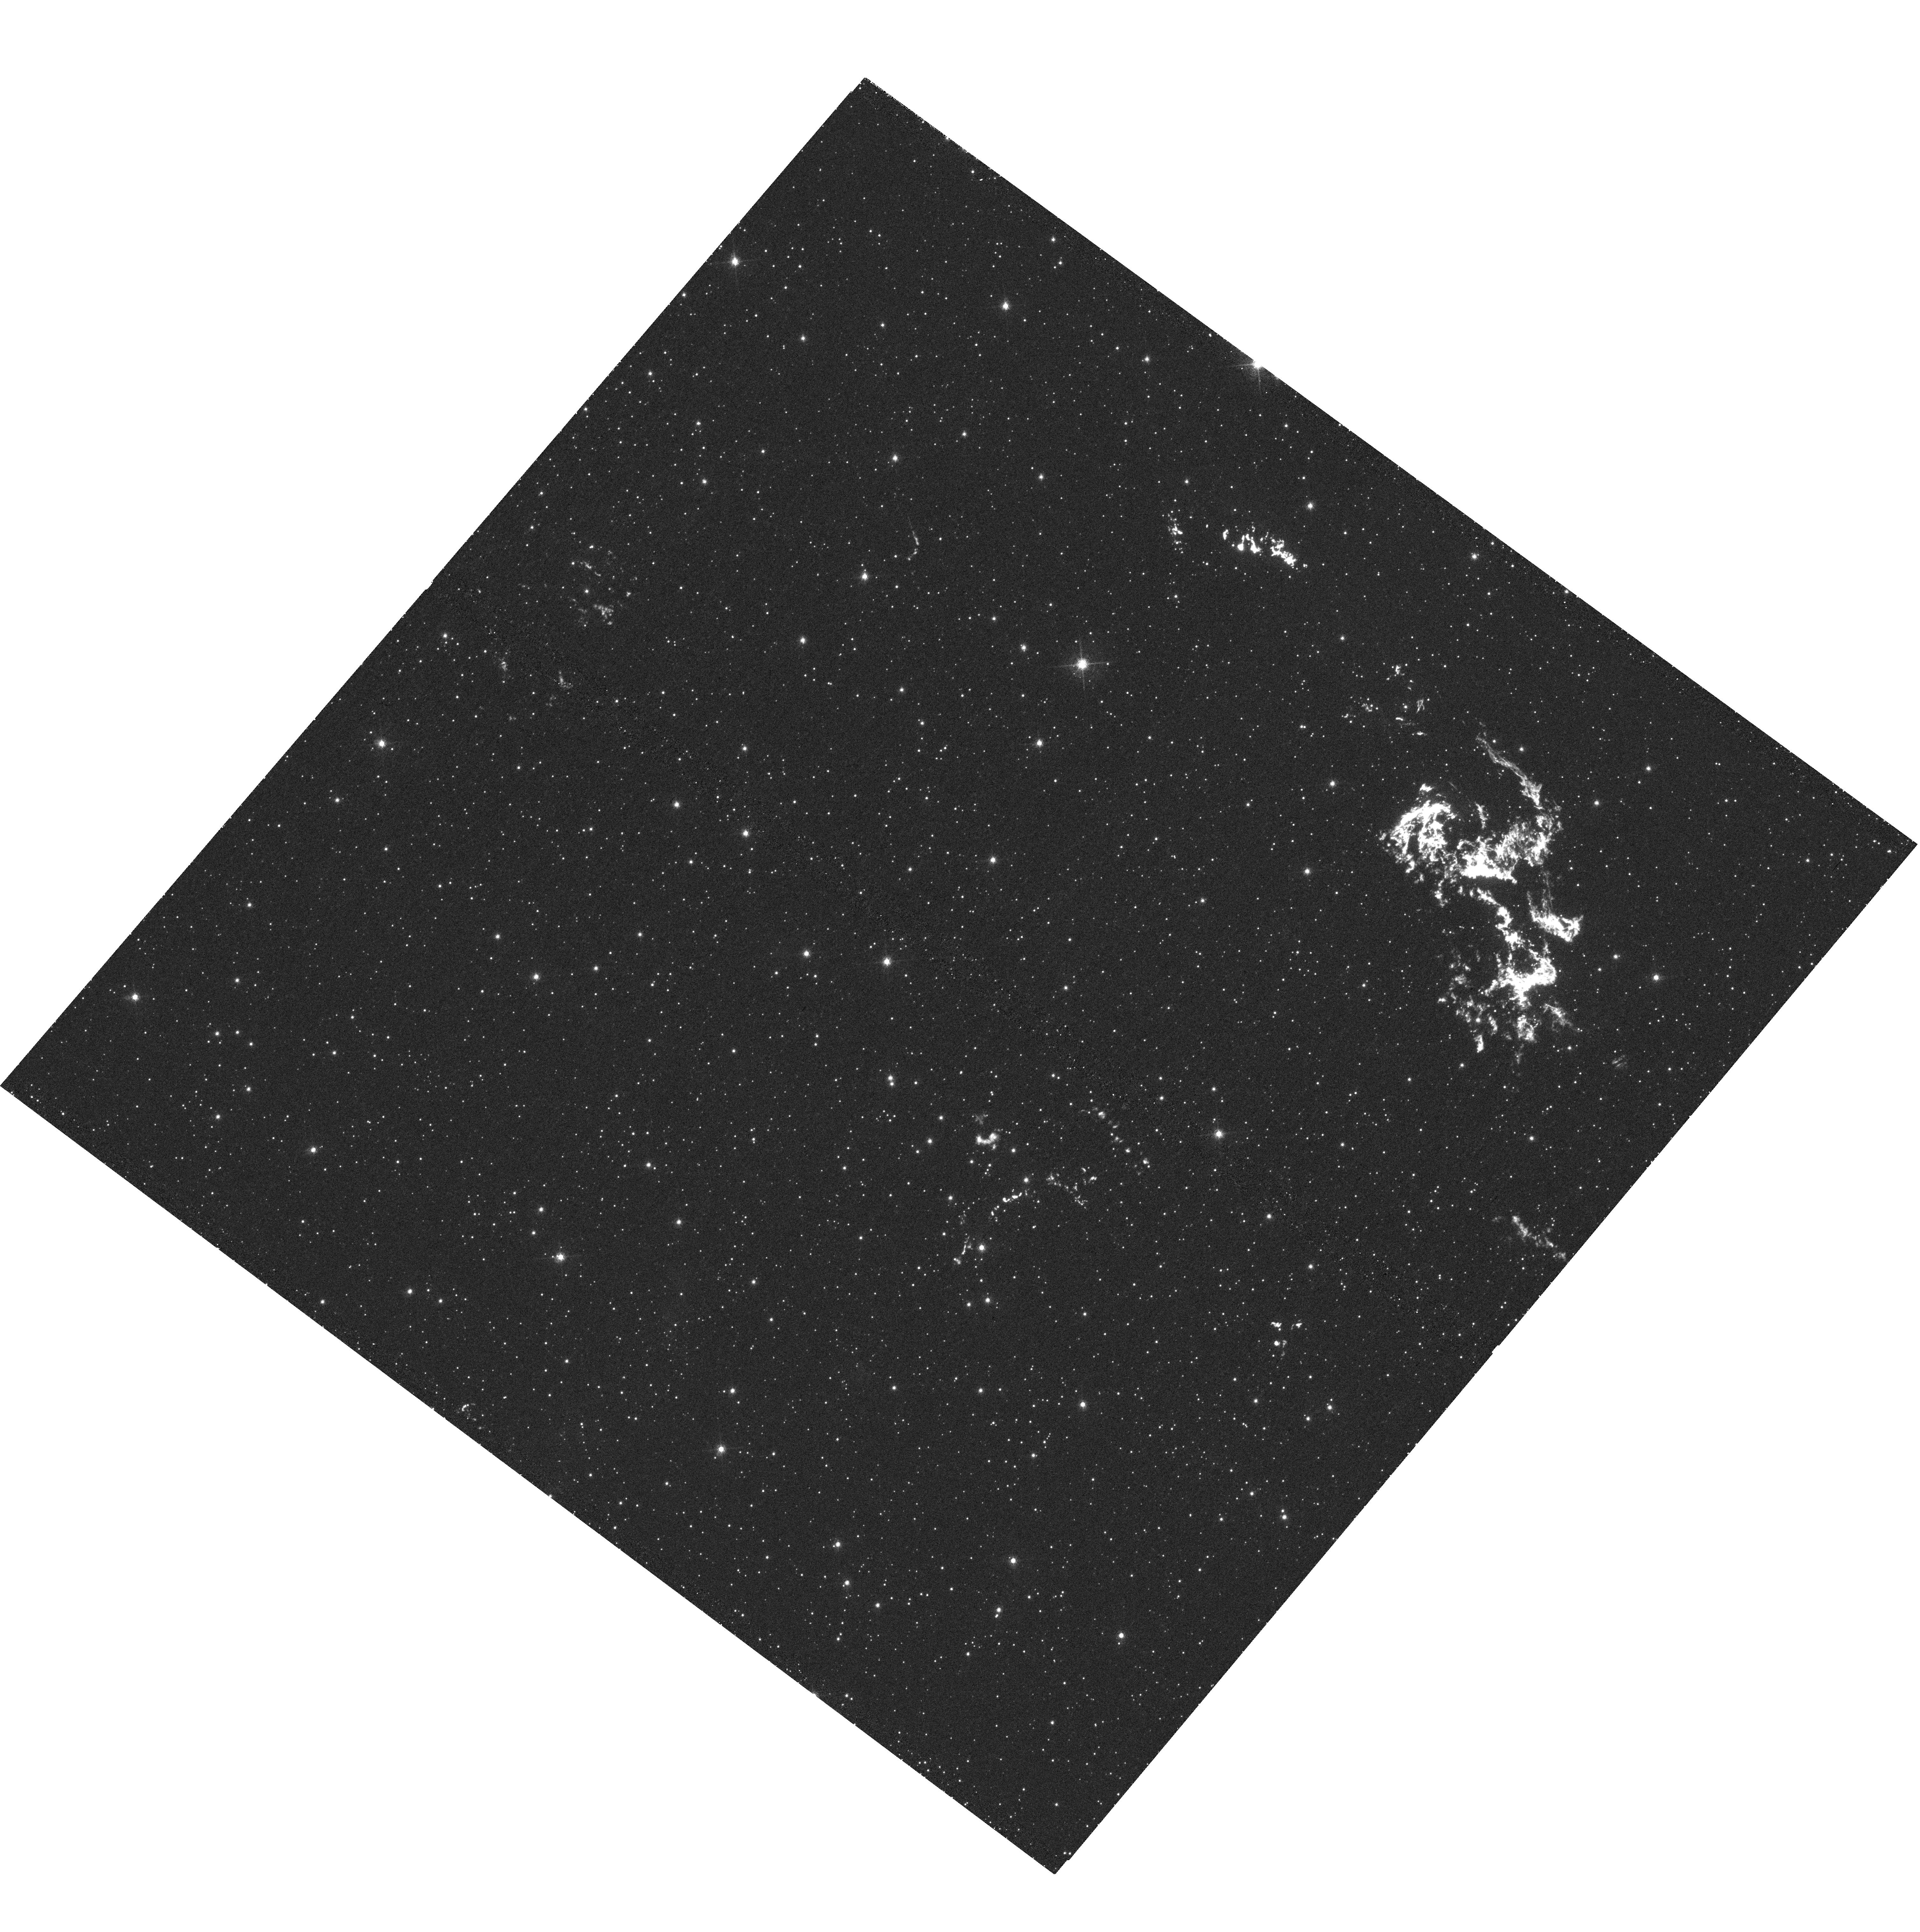
Target: KEPLER-1
Instrument: WFC3/UVIS
Filter: F658N
Exposure: 1.1 h
Observation ID: hst_12885_02_wfc3_uvis_f658n_ibzs02

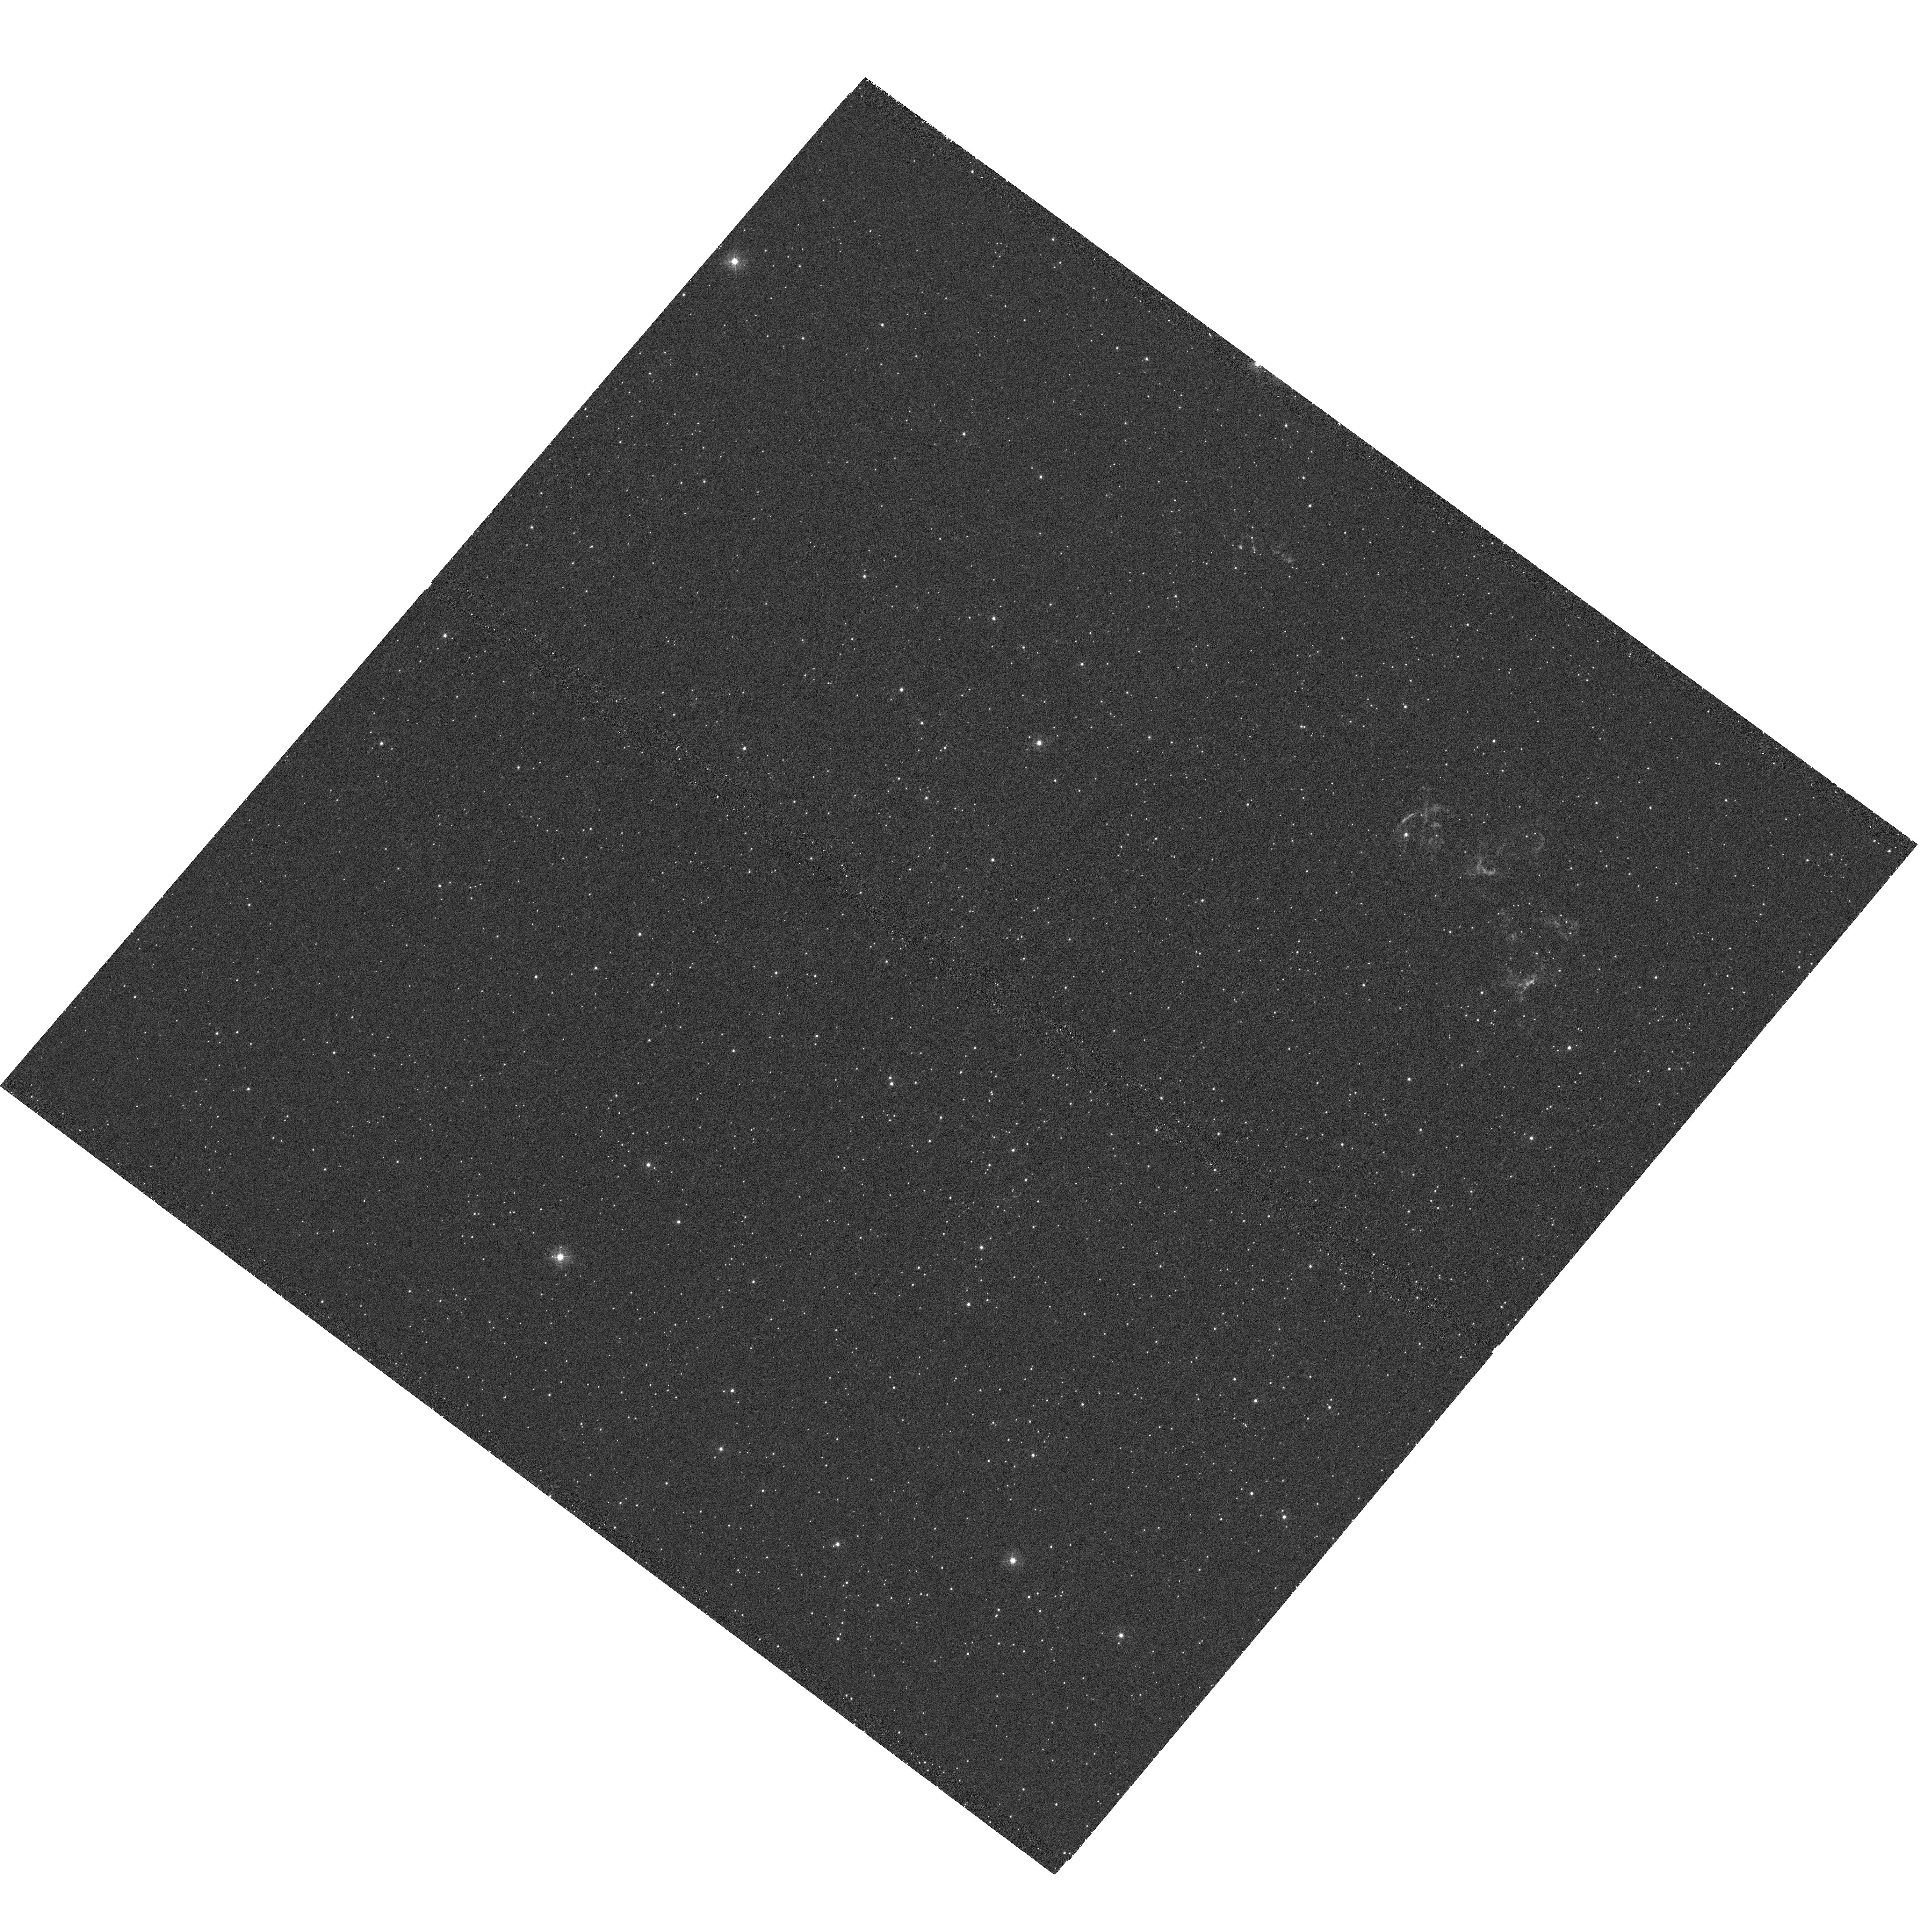
Target: KEPLER-1
Instrument: WFC3/UVIS
Filter: F336W
Exposure: 51 min
Observation ID: hst_12885_03_wfc3_uvis_f336w_ibzs03

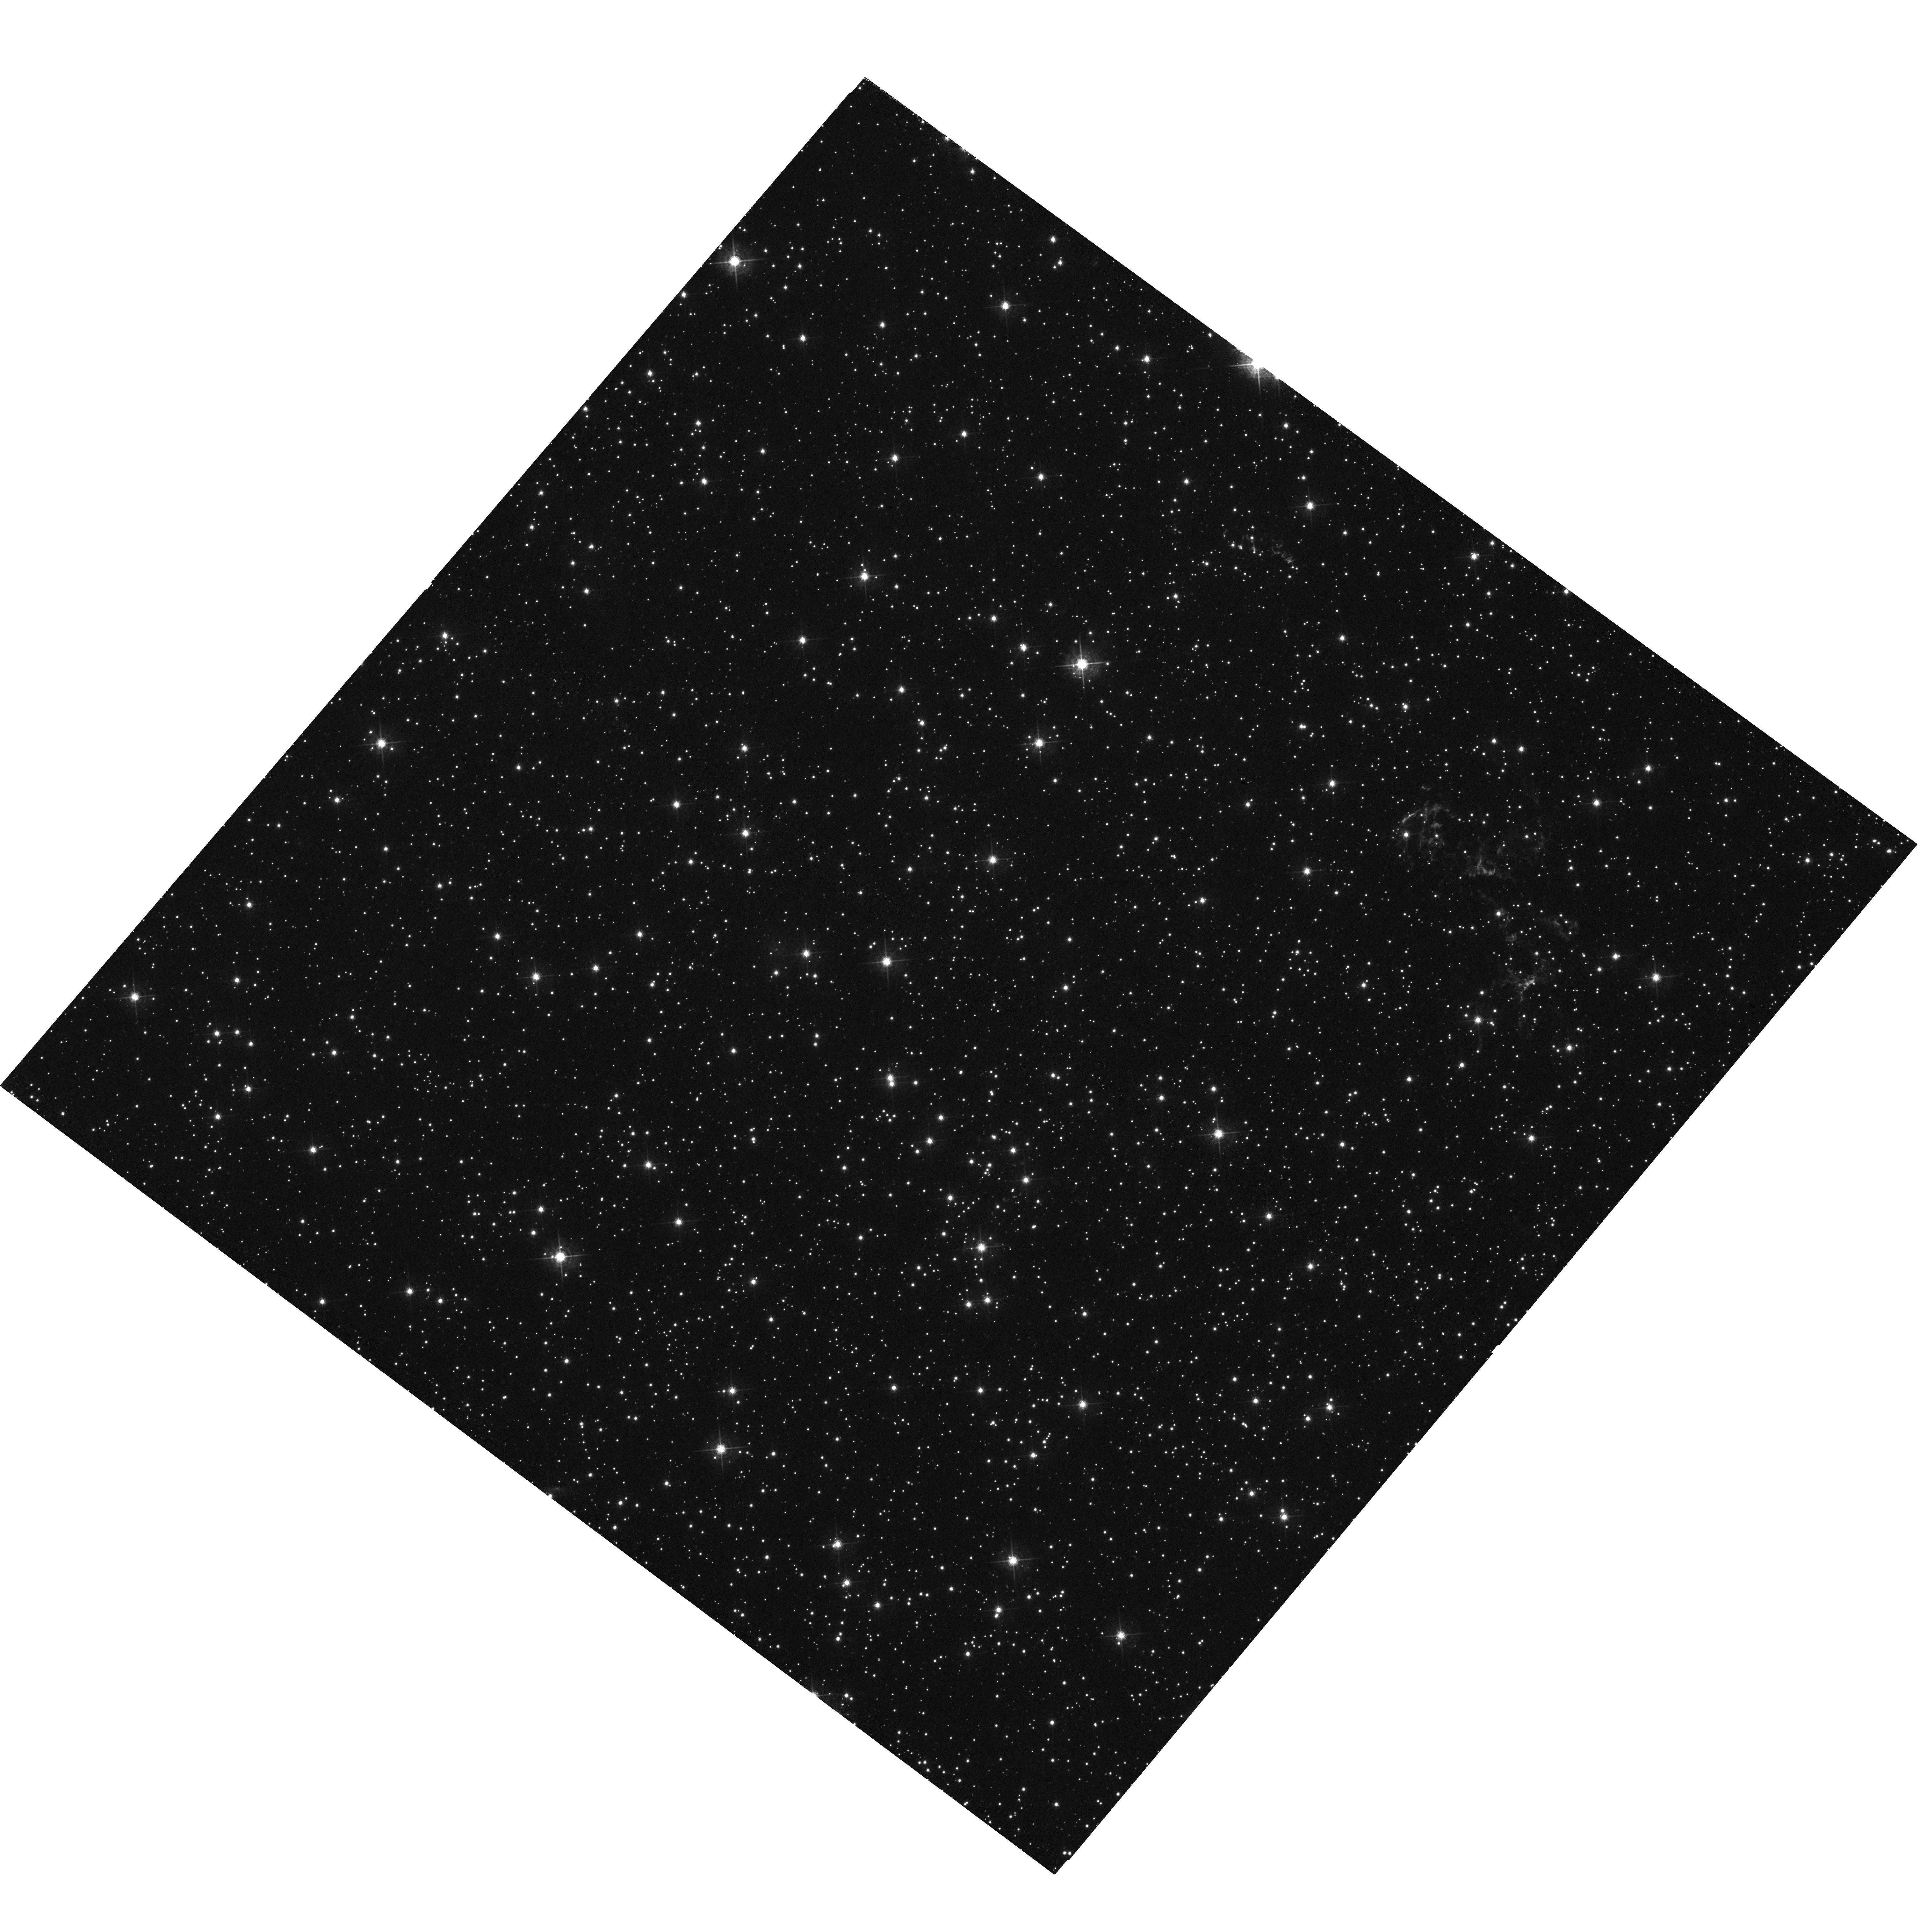
Target: KEPLER-1
Instrument: WFC3/UVIS
Filter: F547M
Exposure: 31 min
Observation ID: hst_12885_03_wfc3_uvis_f547m_ibzs03

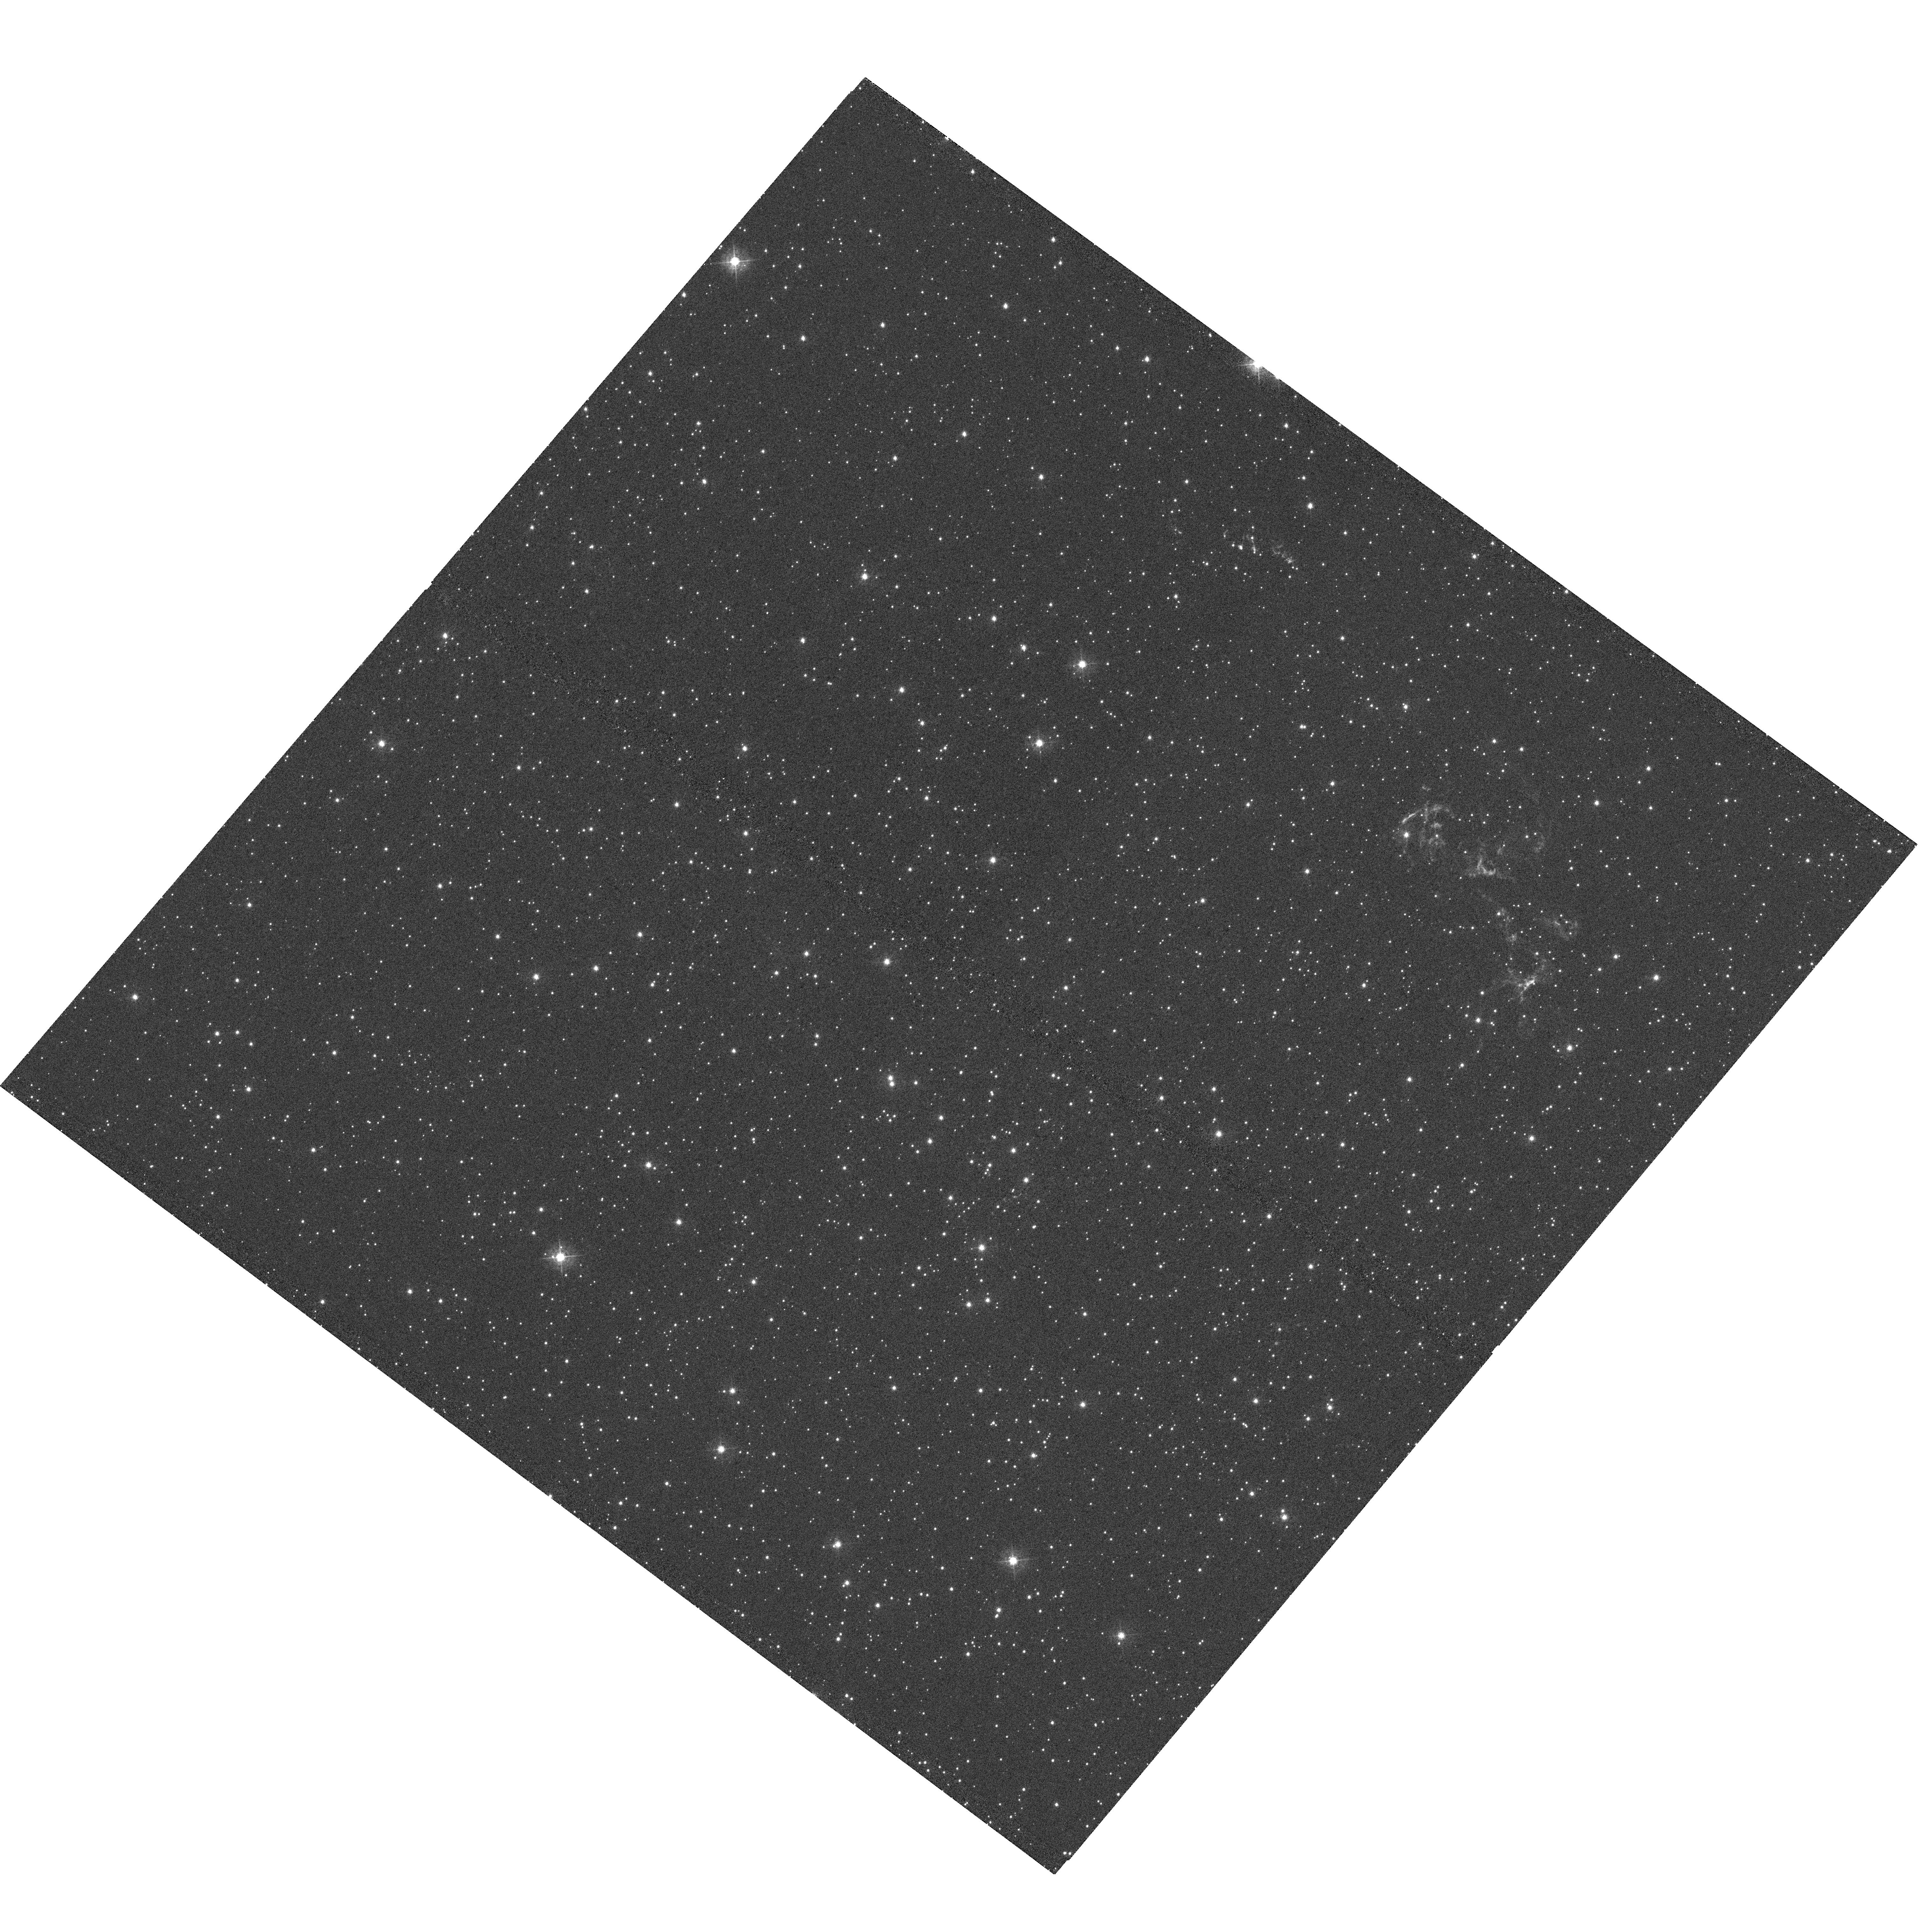
Target: KEPLER-1
Instrument: WFC3/UVIS
Filter: F438W
Exposure: 18 min
Observation ID: hst_12885_02_wfc3_uvis_f438w_ibzs02

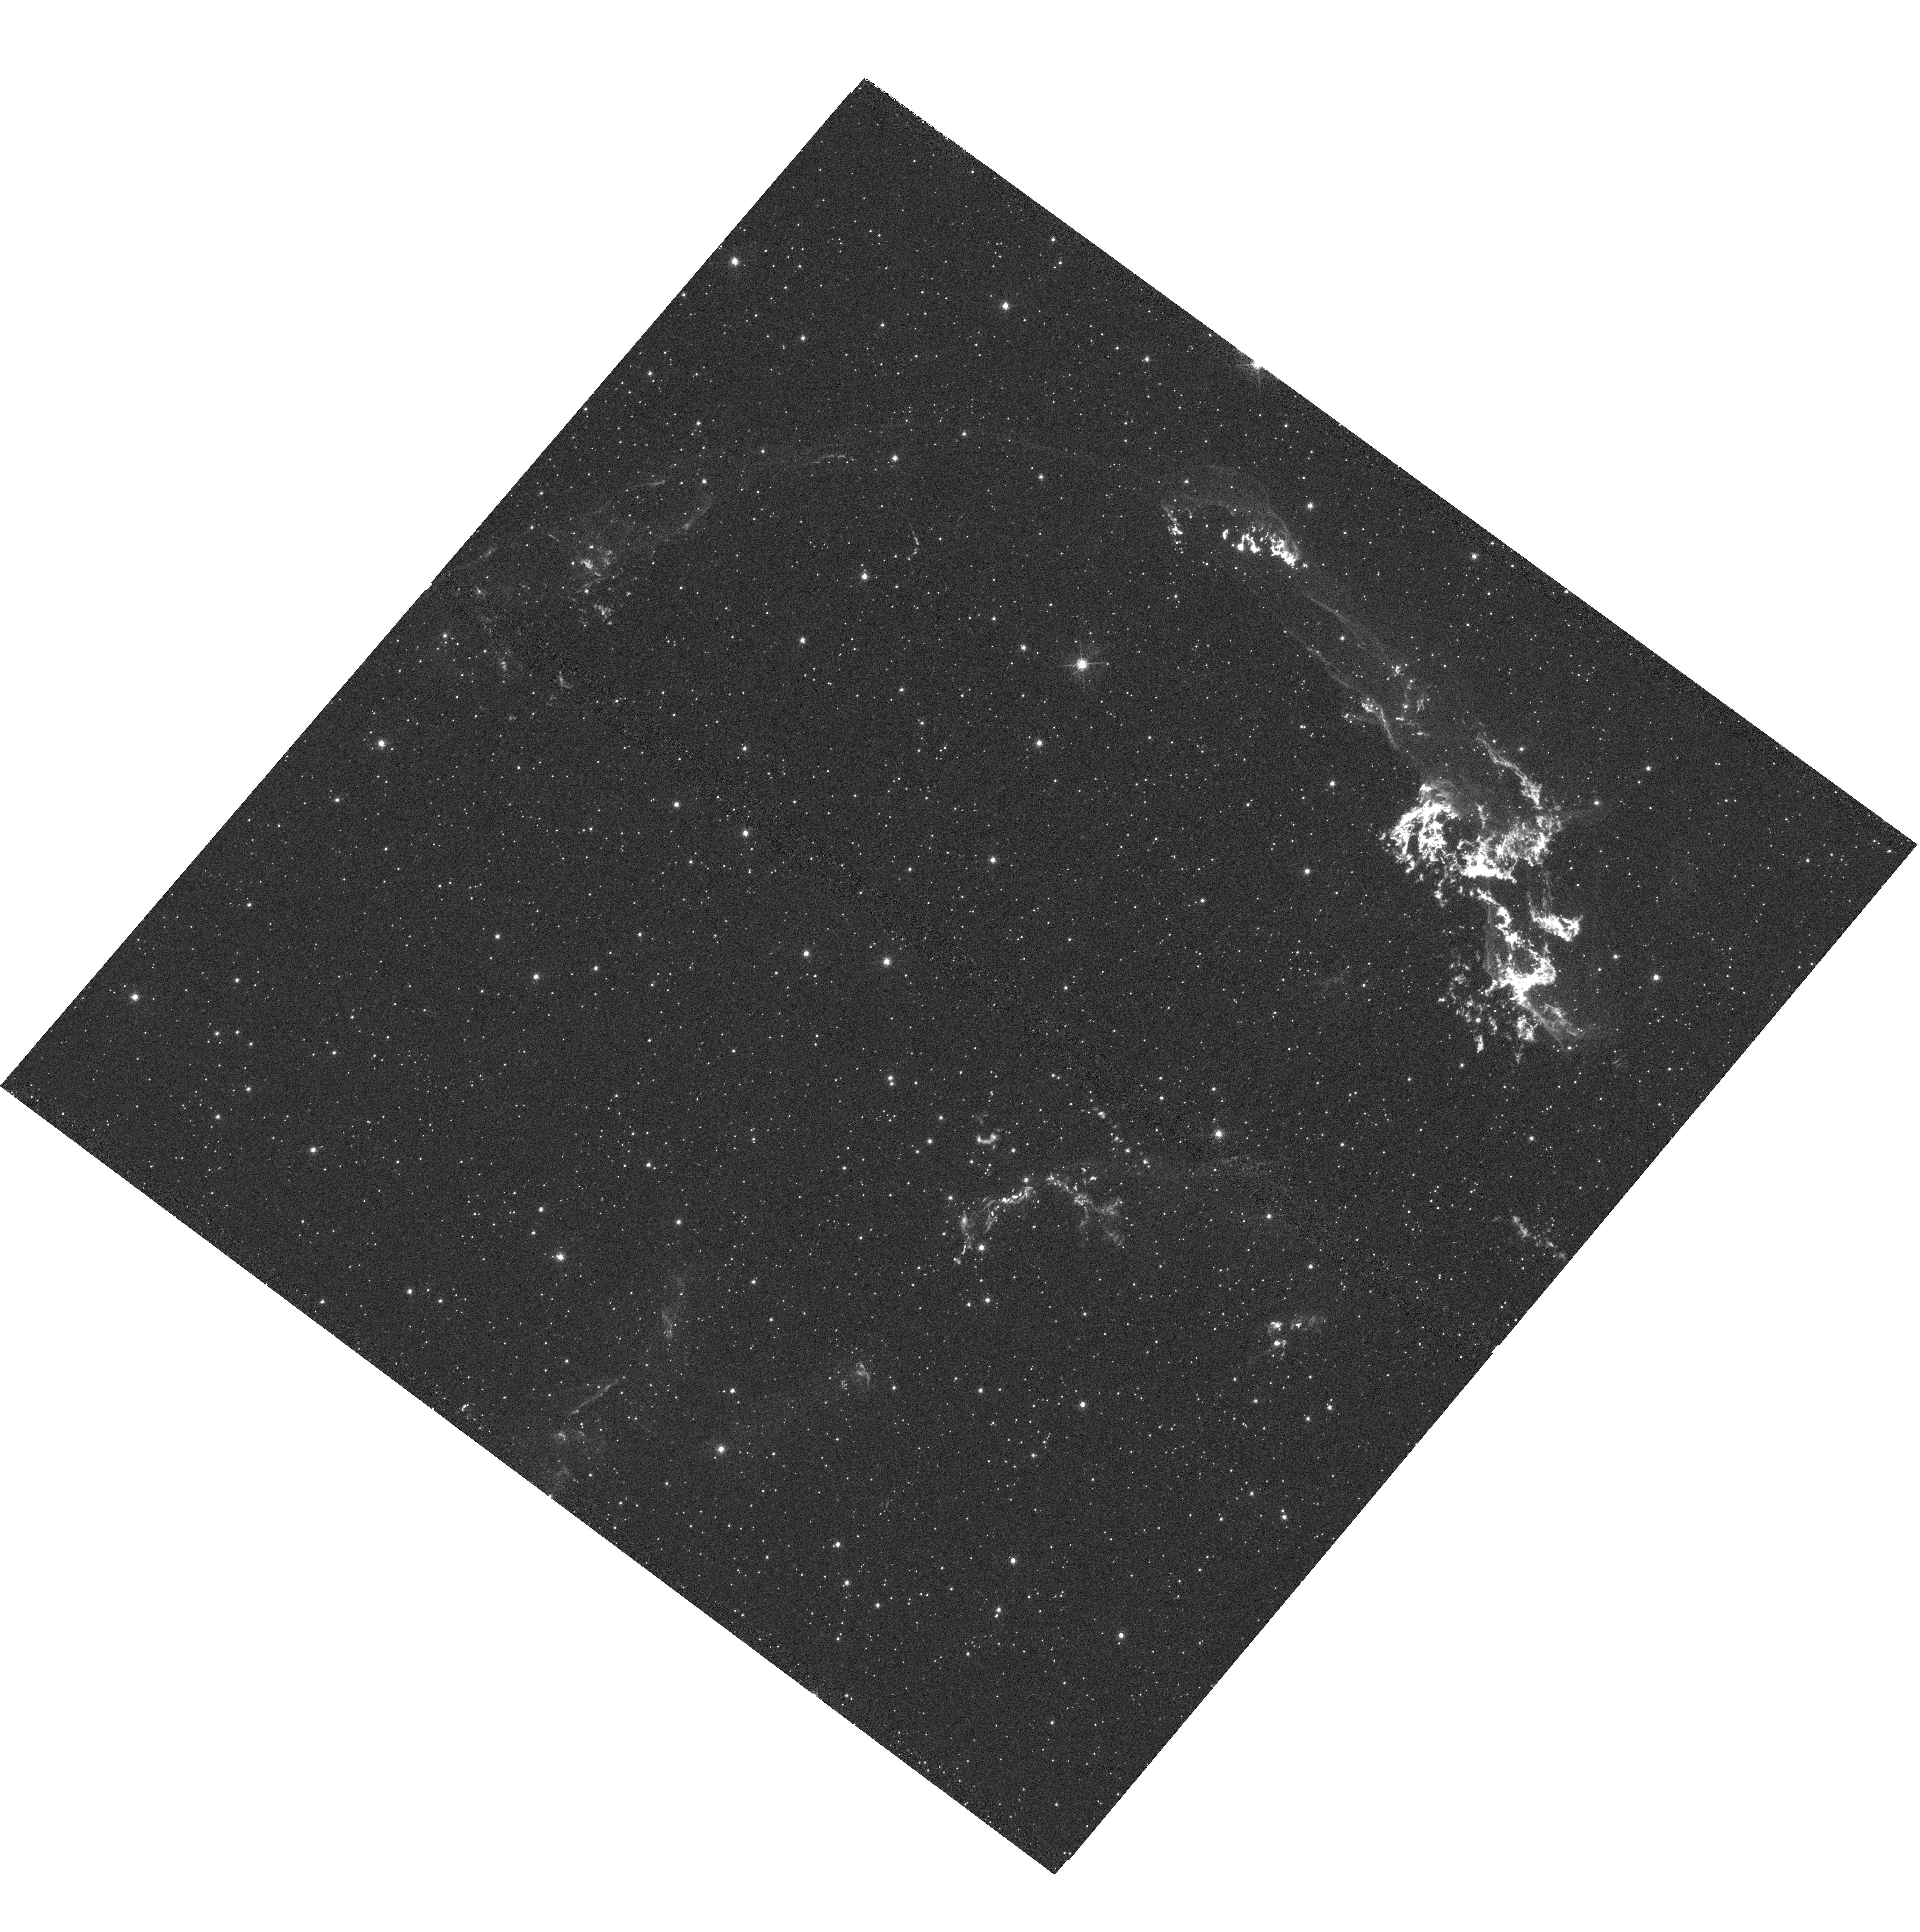
Target: KEPLER-1
Instrument: WFC3/UVIS
Filter: F656N
Exposure: 2.7 h
Observation ID: hst_12885_01_wfc3_uvis_f656n_ibzs01

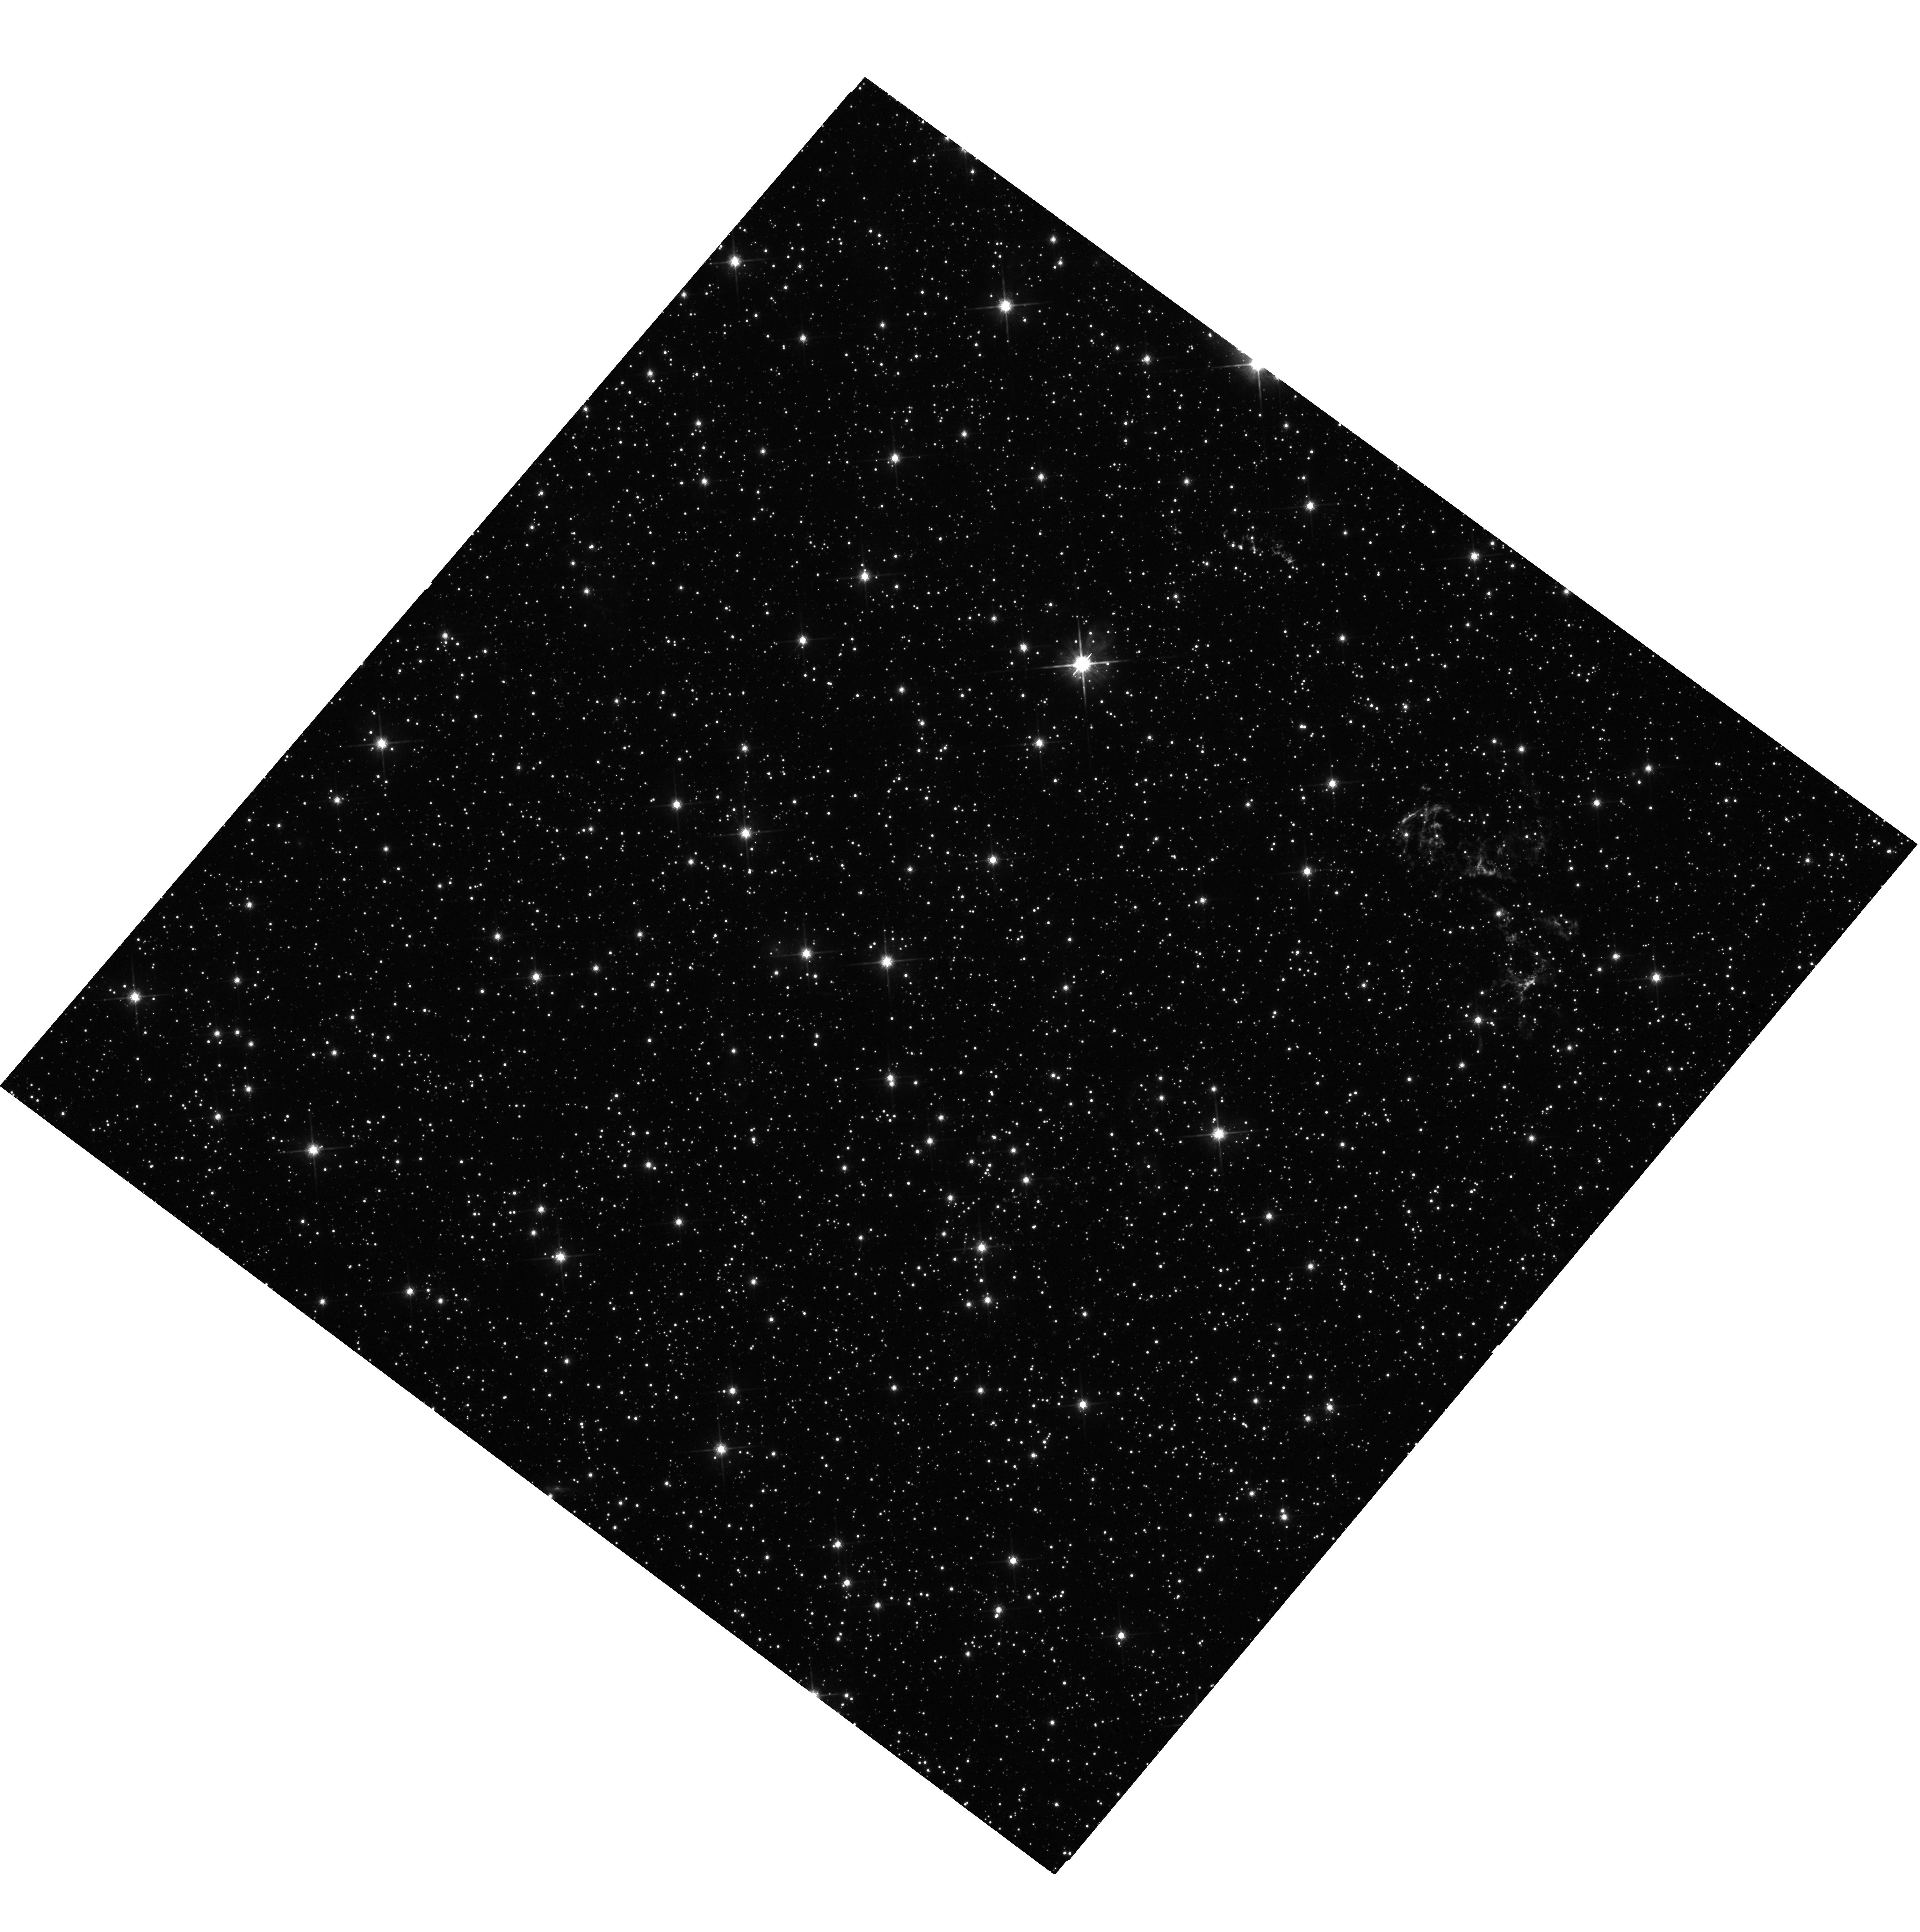
Target: KEPLER-1
Instrument: WFC3/UVIS
Filter: F814W
Exposure: 16 min
Observation ID: hst_12885_01_wfc3_uvis_f814w_ibzs01

Keplers SNR: A Type Ia Supernova from a Single Degenerate System? (PI: Sankrit, Ravi)

Kepler's supernova remnant (SN1604) is now known to be the result of a Type Ia supernova explosion. The SN occurred in a region modified by the circumstellar material from the progenitor system, thus implying a likely single degenerate precursor. We request second epoch HST images of the remnant with WFC3 (first epoch was in 2003 with ACS) in order to (i) carry out a careful and accurate assessment of the proper motion of the primary blast wave and, with improved modeling of the primary shock velocity, constrain the distance to this important object, and (ii) perform a sensitive search for any possible surviving companion star to the SN progenitor that should still be present near the center of the remnant. Resolving the distance uncertainty is key to understanding the dynamics of the system and establishing an accurate explosion energy for the SN, thus putting Kepler in the context of other Type Ia SNe. Constraining the precursor system by finding or placing stringent limits on a companion star could help answer one of the key outstanding questions about Type Ia SNe: how are they produced? Our second epoch observations will also allow us to measure the kinematics and brightness changes of the radiative knots and filaments, which arise from interactions between the blast wave and the densest portions of the circumstellar medium, and hence are tied to the evolution of the progenitor system. These changes can be seen to occur at ground-based resolution on a ~10 year timescale, but our first epoch data have shown that HST angular resolution is necessary to resolve the knot structures and complexes and accurately characterize these changes.